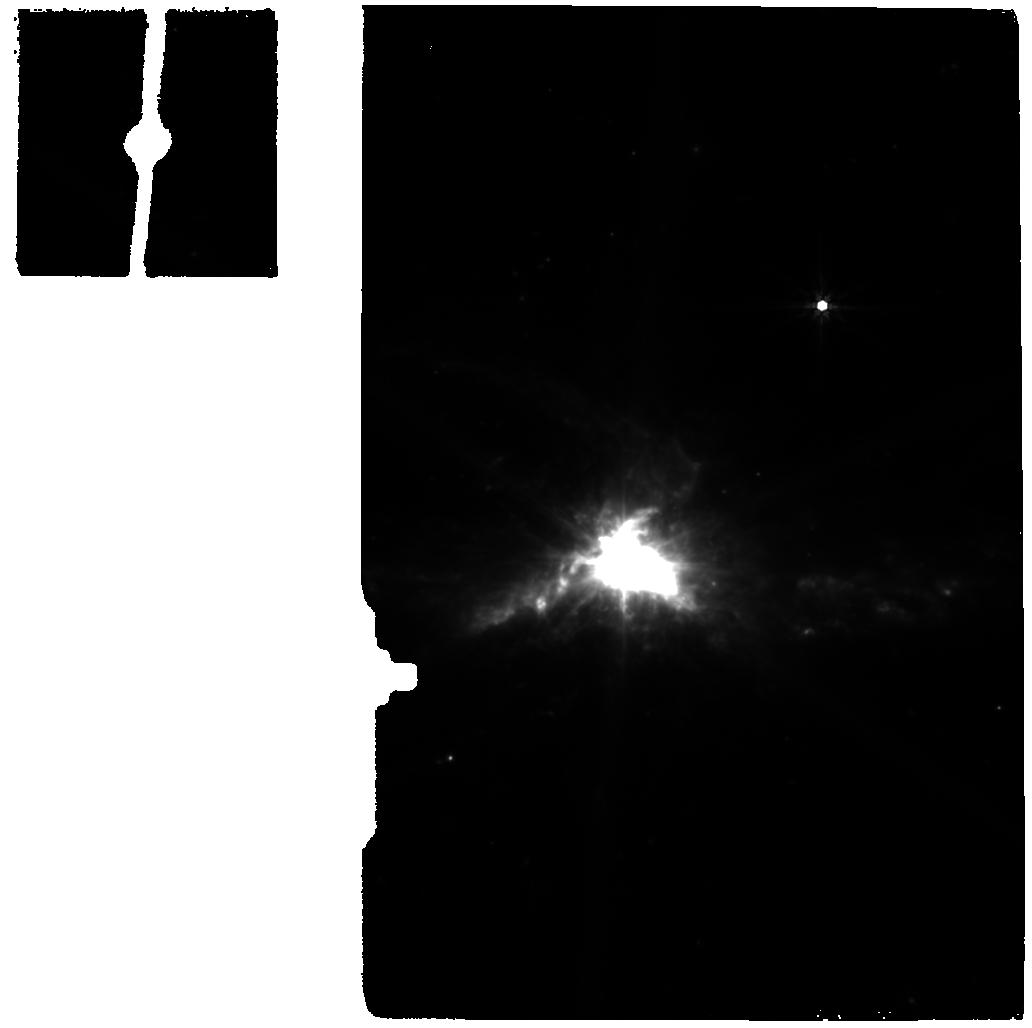
Target: NGC6240-BACKGROUND. Instrument: MIRI. Filter: F770W. Exposure: 5 min. Observation ID: jw01265-o002_t002_miri_f770w

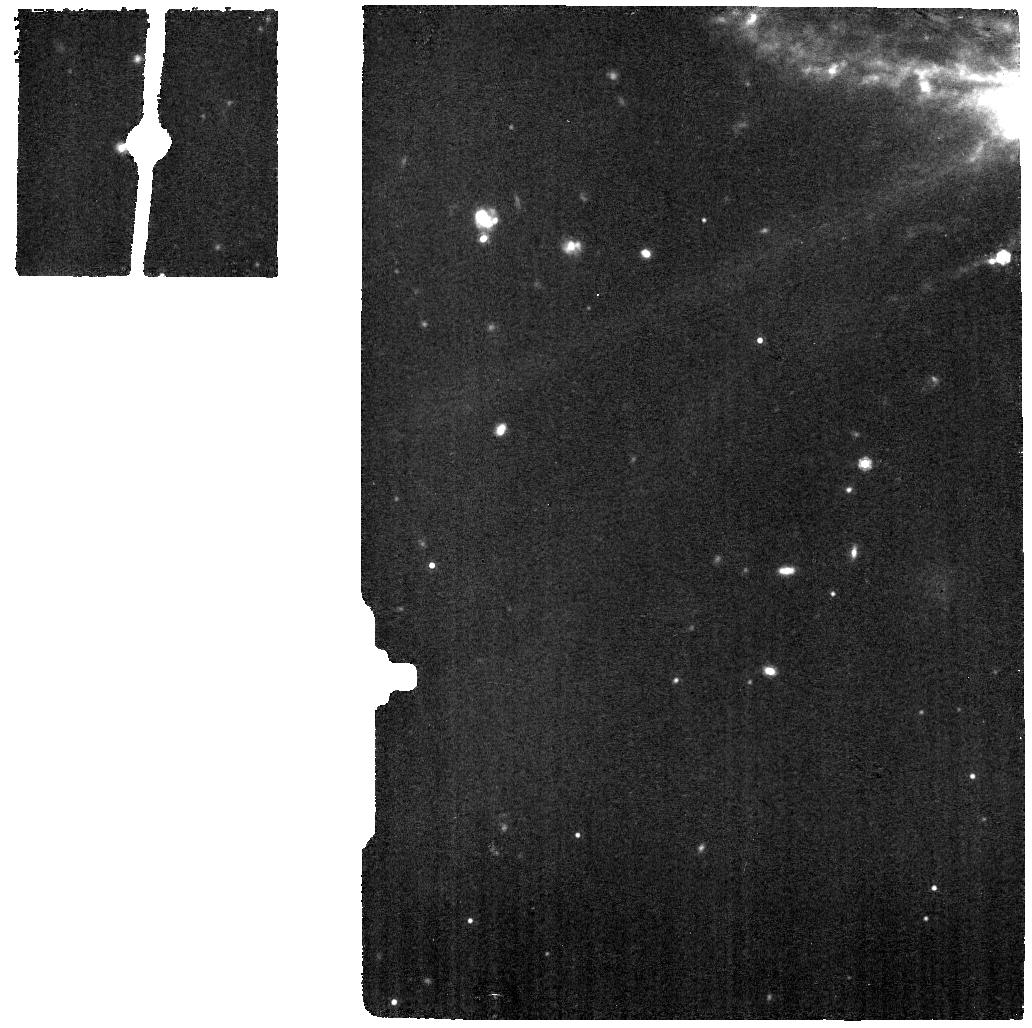
Target: NGC6240-INT-MRS. Instrument: MIRI. Filter: F1130W. Exposure: 9 min. Observation ID: jw01265-o001_t004_miri_f1130w

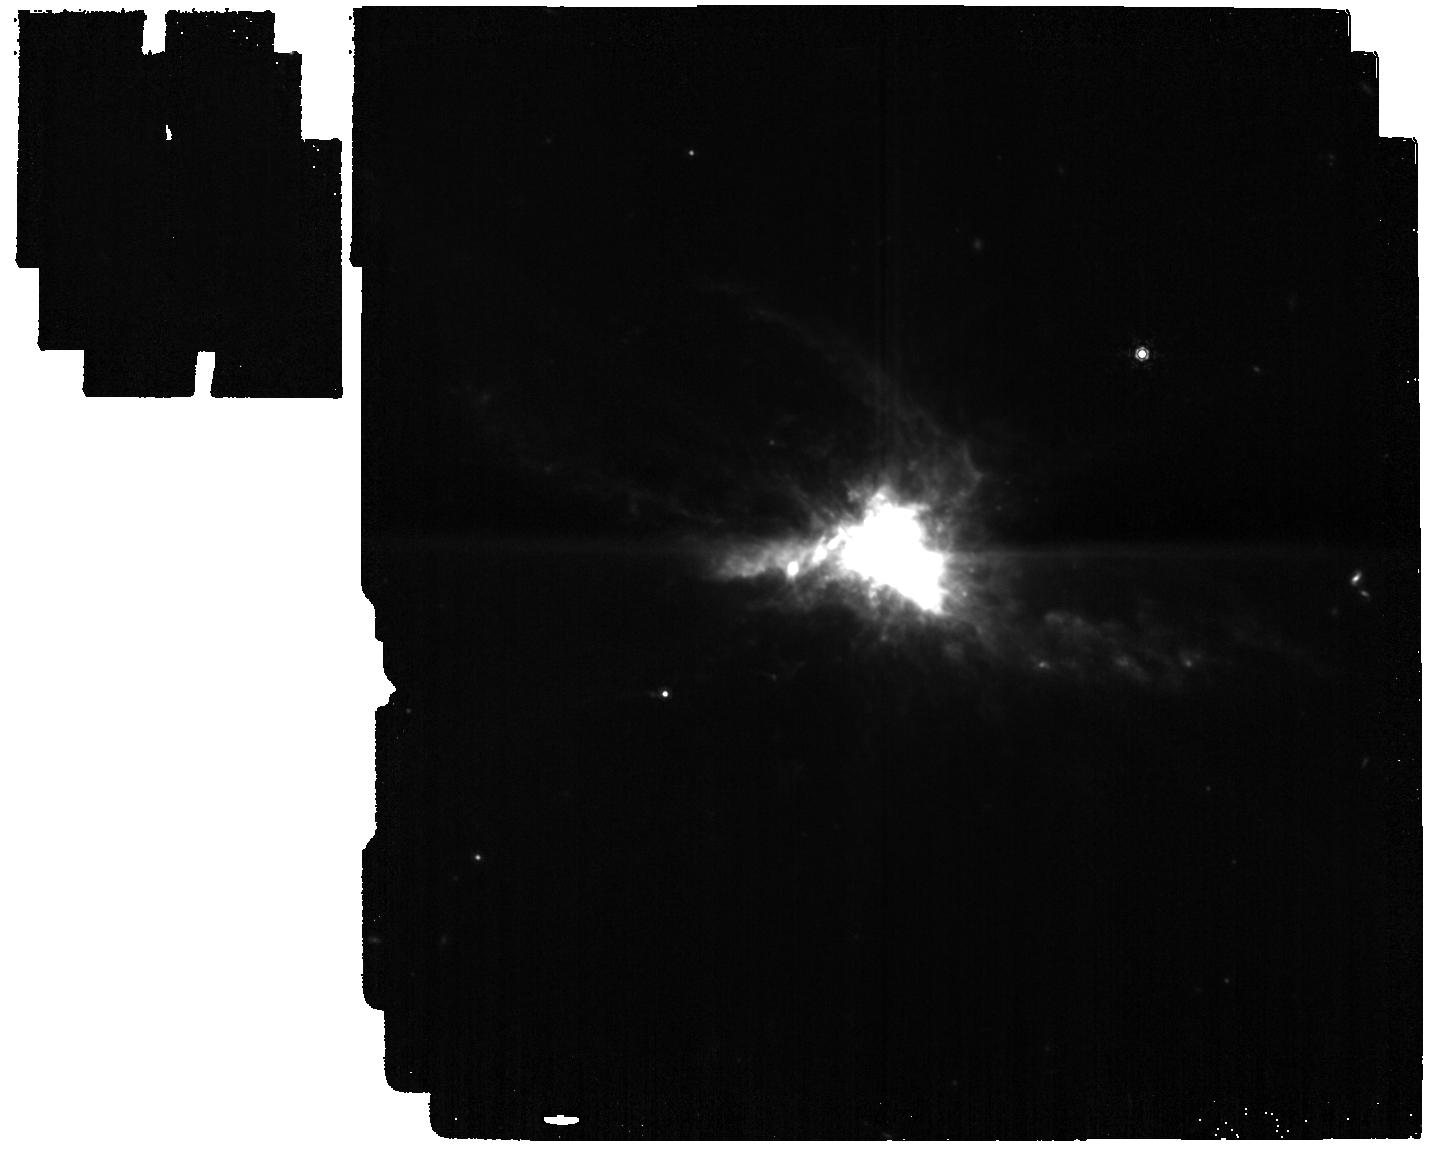
Target: NGC6240-INT. Instrument: MIRI. Filter: F1130W. Exposure: 6 min. Observation ID: jw01265-o003_t001_miri_f1130w

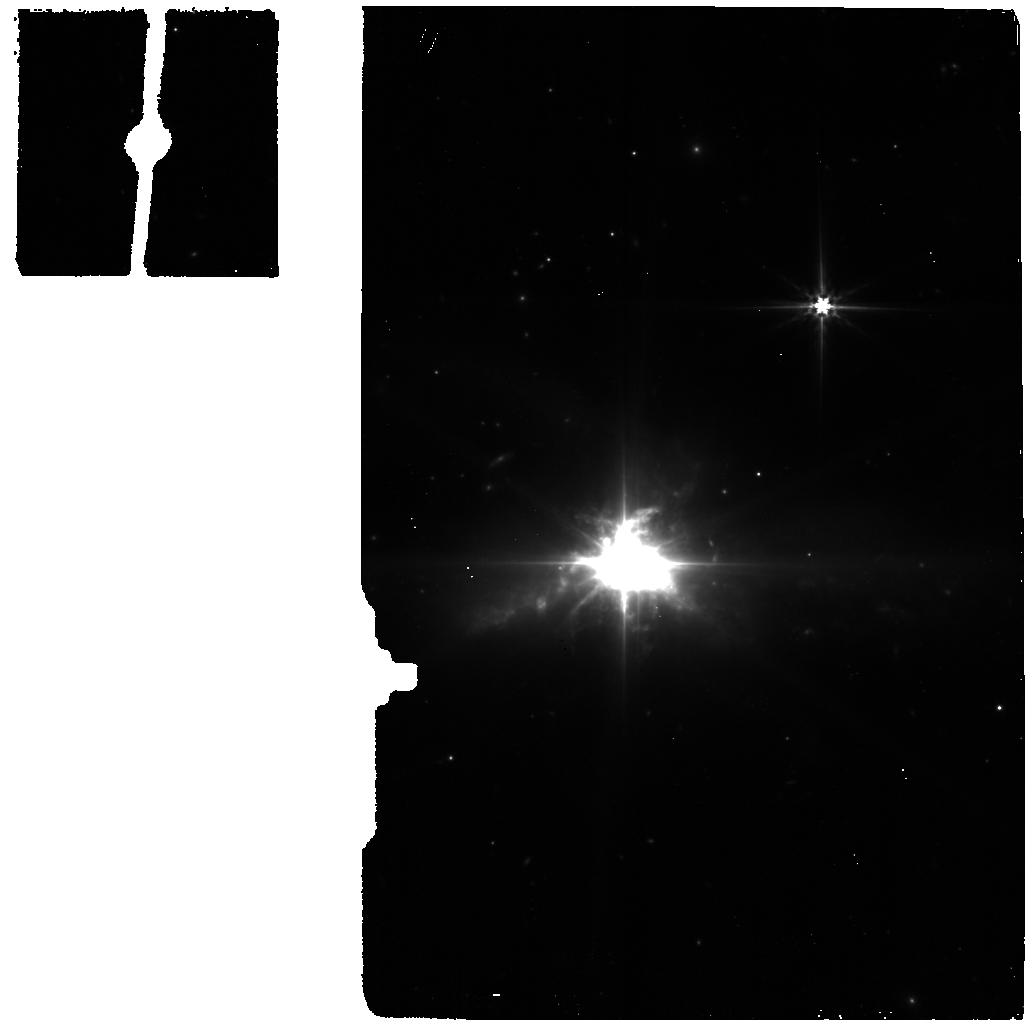
Target: NGC6240-BACKGROUND. Instrument: MIRI. Filter: F560W. Exposure: 5 min. Observation ID: jw01265-o002_t002_miri_f560w

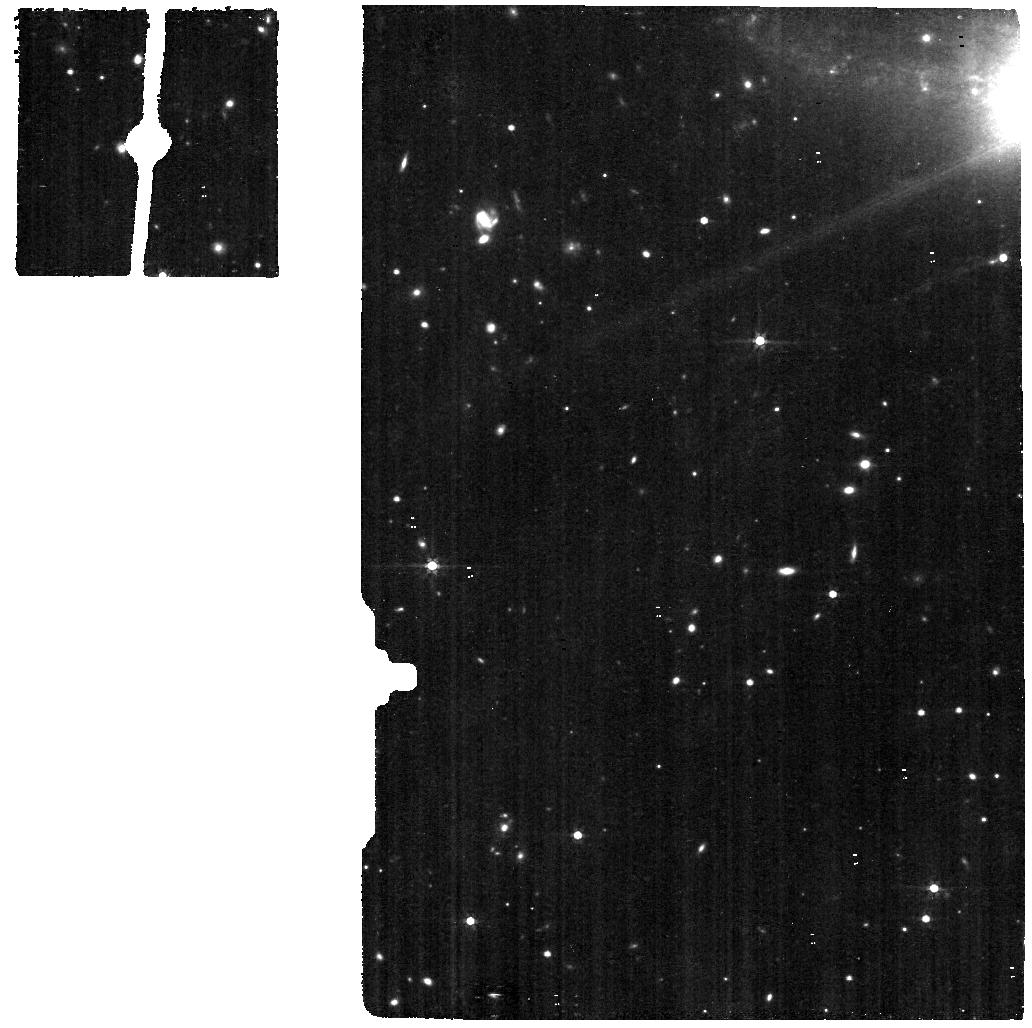
Target: NGC6240-INT-MRS. Instrument: MIRI. Filter: F560W. Exposure: 9 min. Observation ID: jw01265-o001_t004_miri_f560w

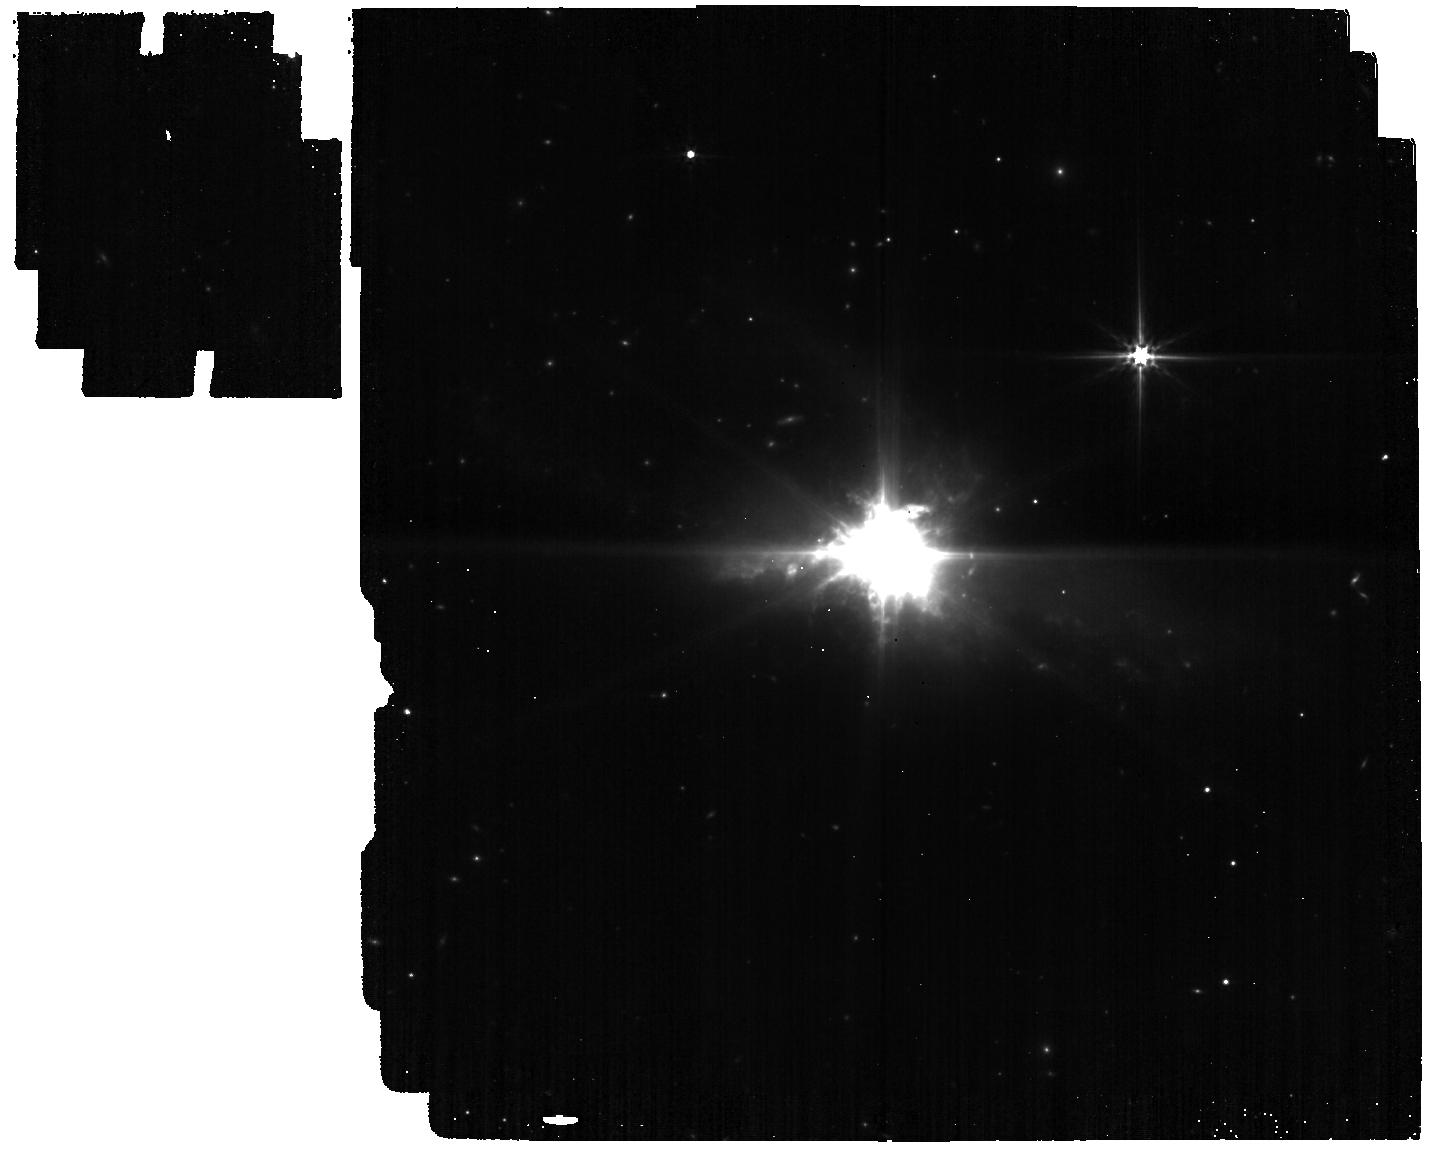
Target: NGC6240-INT. Instrument: MIRI. Filter: F560W. Exposure: 6 min. Observation ID: jw01265-o003_t001_miri_f560w

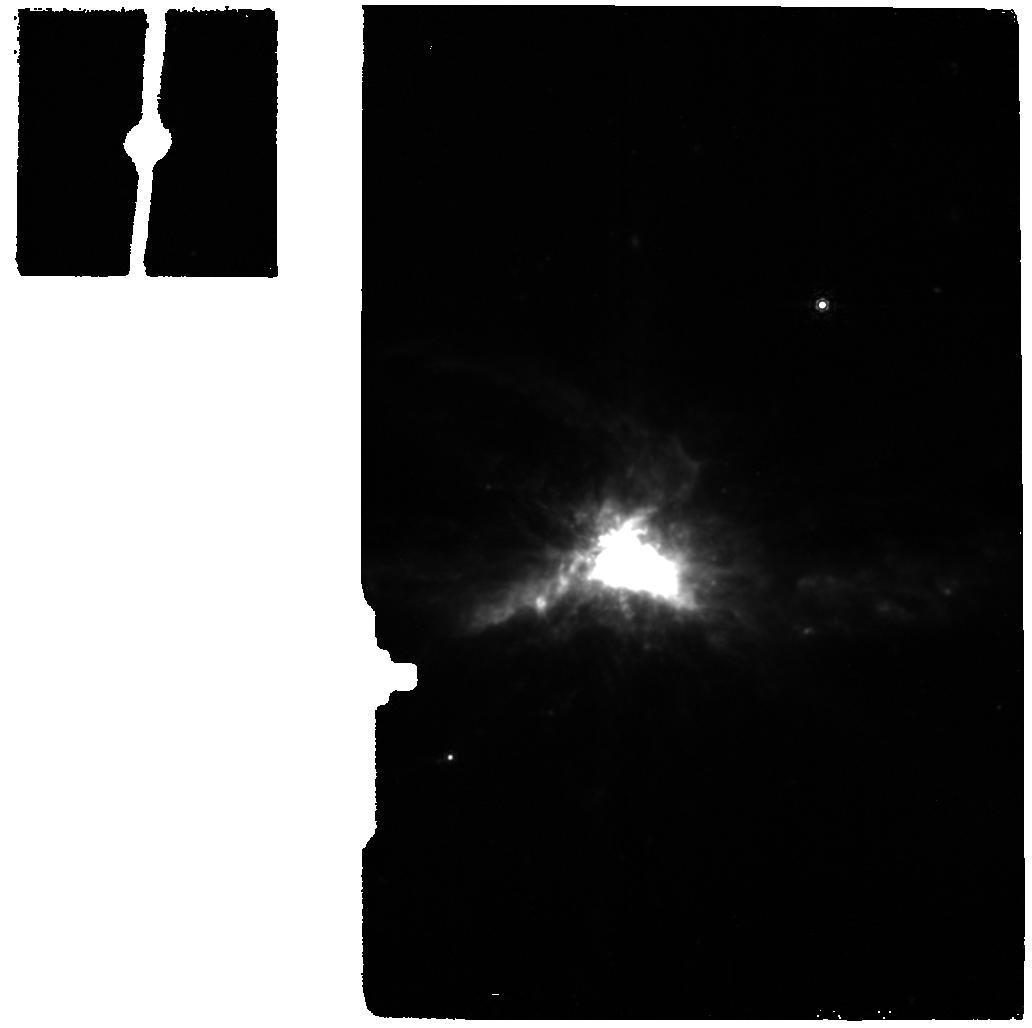
Target: NGC6240-BACKGROUND. Instrument: MIRI. Filter: F1130W. Exposure: 5 min. Observation ID: jw01265-o002_t002_miri_f1130w

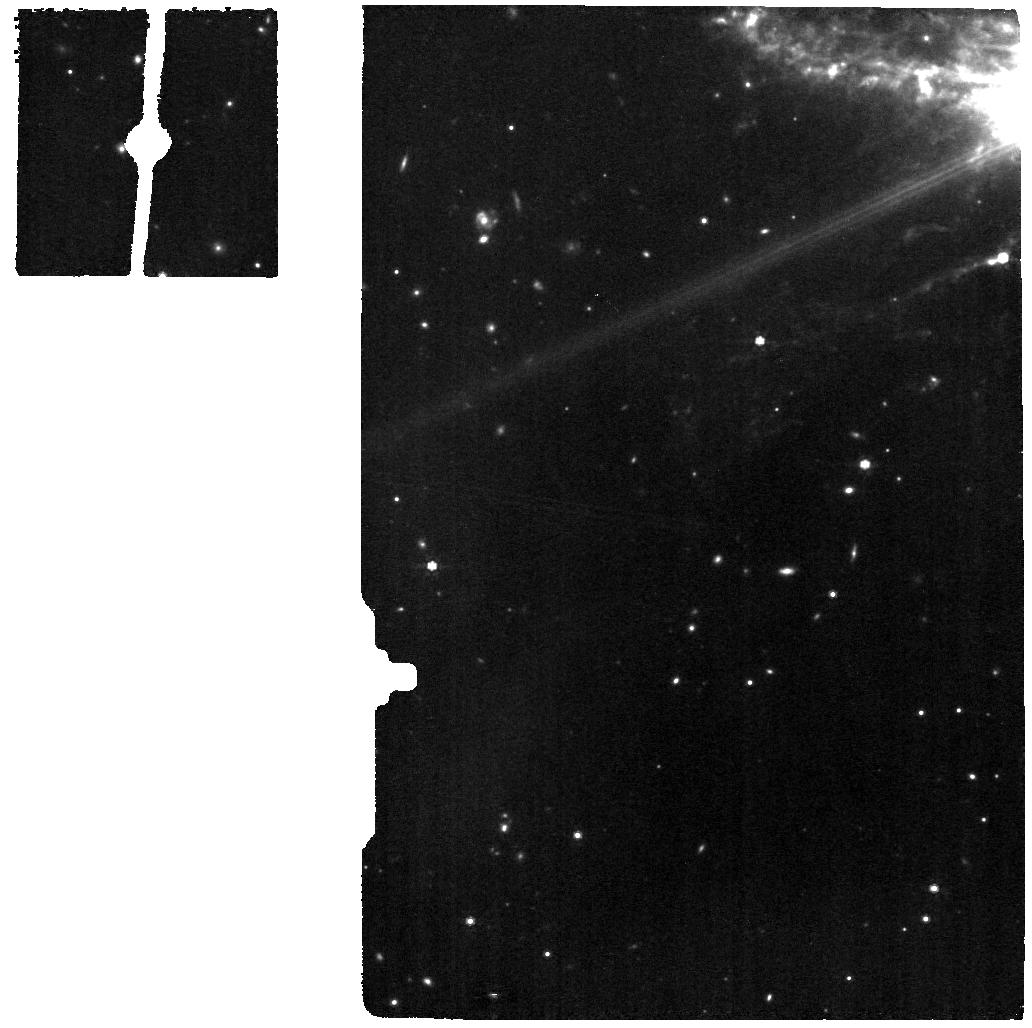
Target: NGC6240-INT-MRS. Instrument: MIRI. Filter: F770W. Exposure: 9 min. Observation ID: jw01265-o001_t004_miri_f770w

NGC6240 (PI: Alonso-Herrero, Almudena)

This is the combined IFU spectroscopic MIRI+NIRSpec observation of the luminous infrared interacting galaxy NGC6240, tracing multiple diagnostics (ionized gas, molecular hot/warm gas, and dust features) with the goal of characterizing the physical properties of the circumnuclear regions (SF, stellar population, ISM properties), the dual AGN and the massive outflow. The observation IDs are: FERRUIT_4500, WRIGHT_7502, WRIGHT_7503 and WRIGHT_7504.